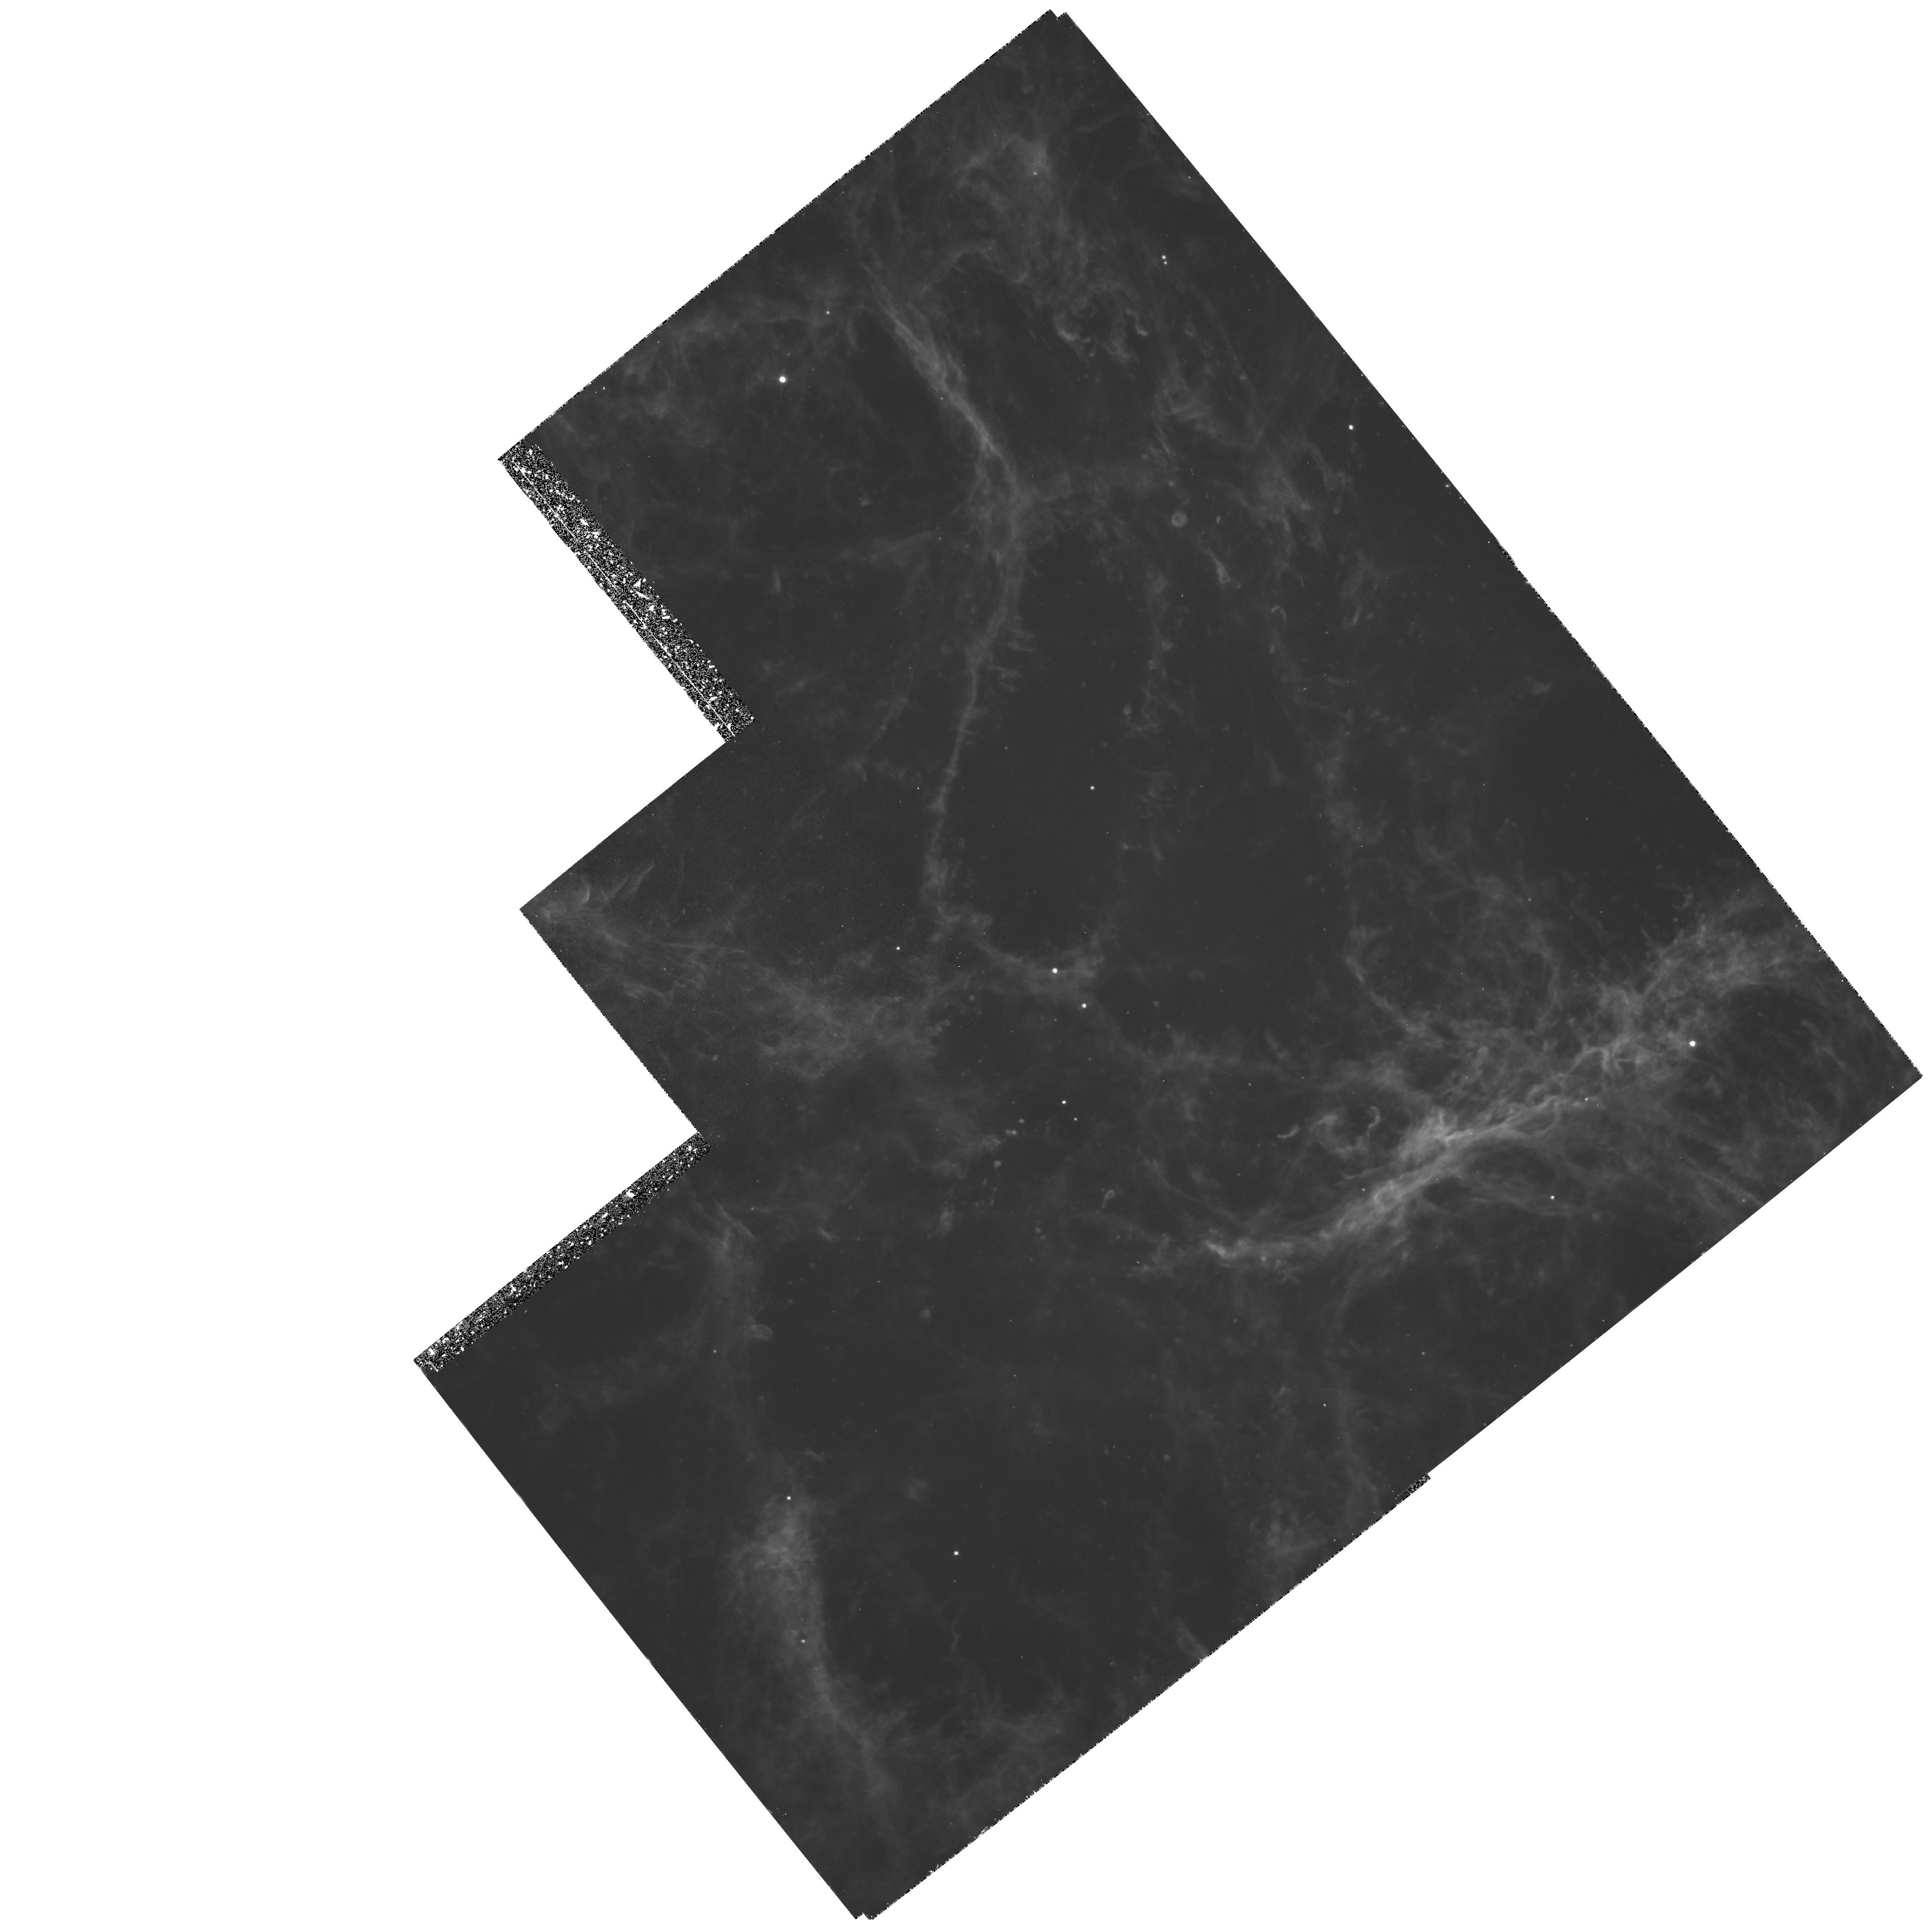
Target: NGC1952-BRTFIL
Instrument: WFPC2/PC
Filter: F502N
Exposure: 2.5 h
Observation ID: hst_5354_03_wfpc2_pc_f502n_u2bx03

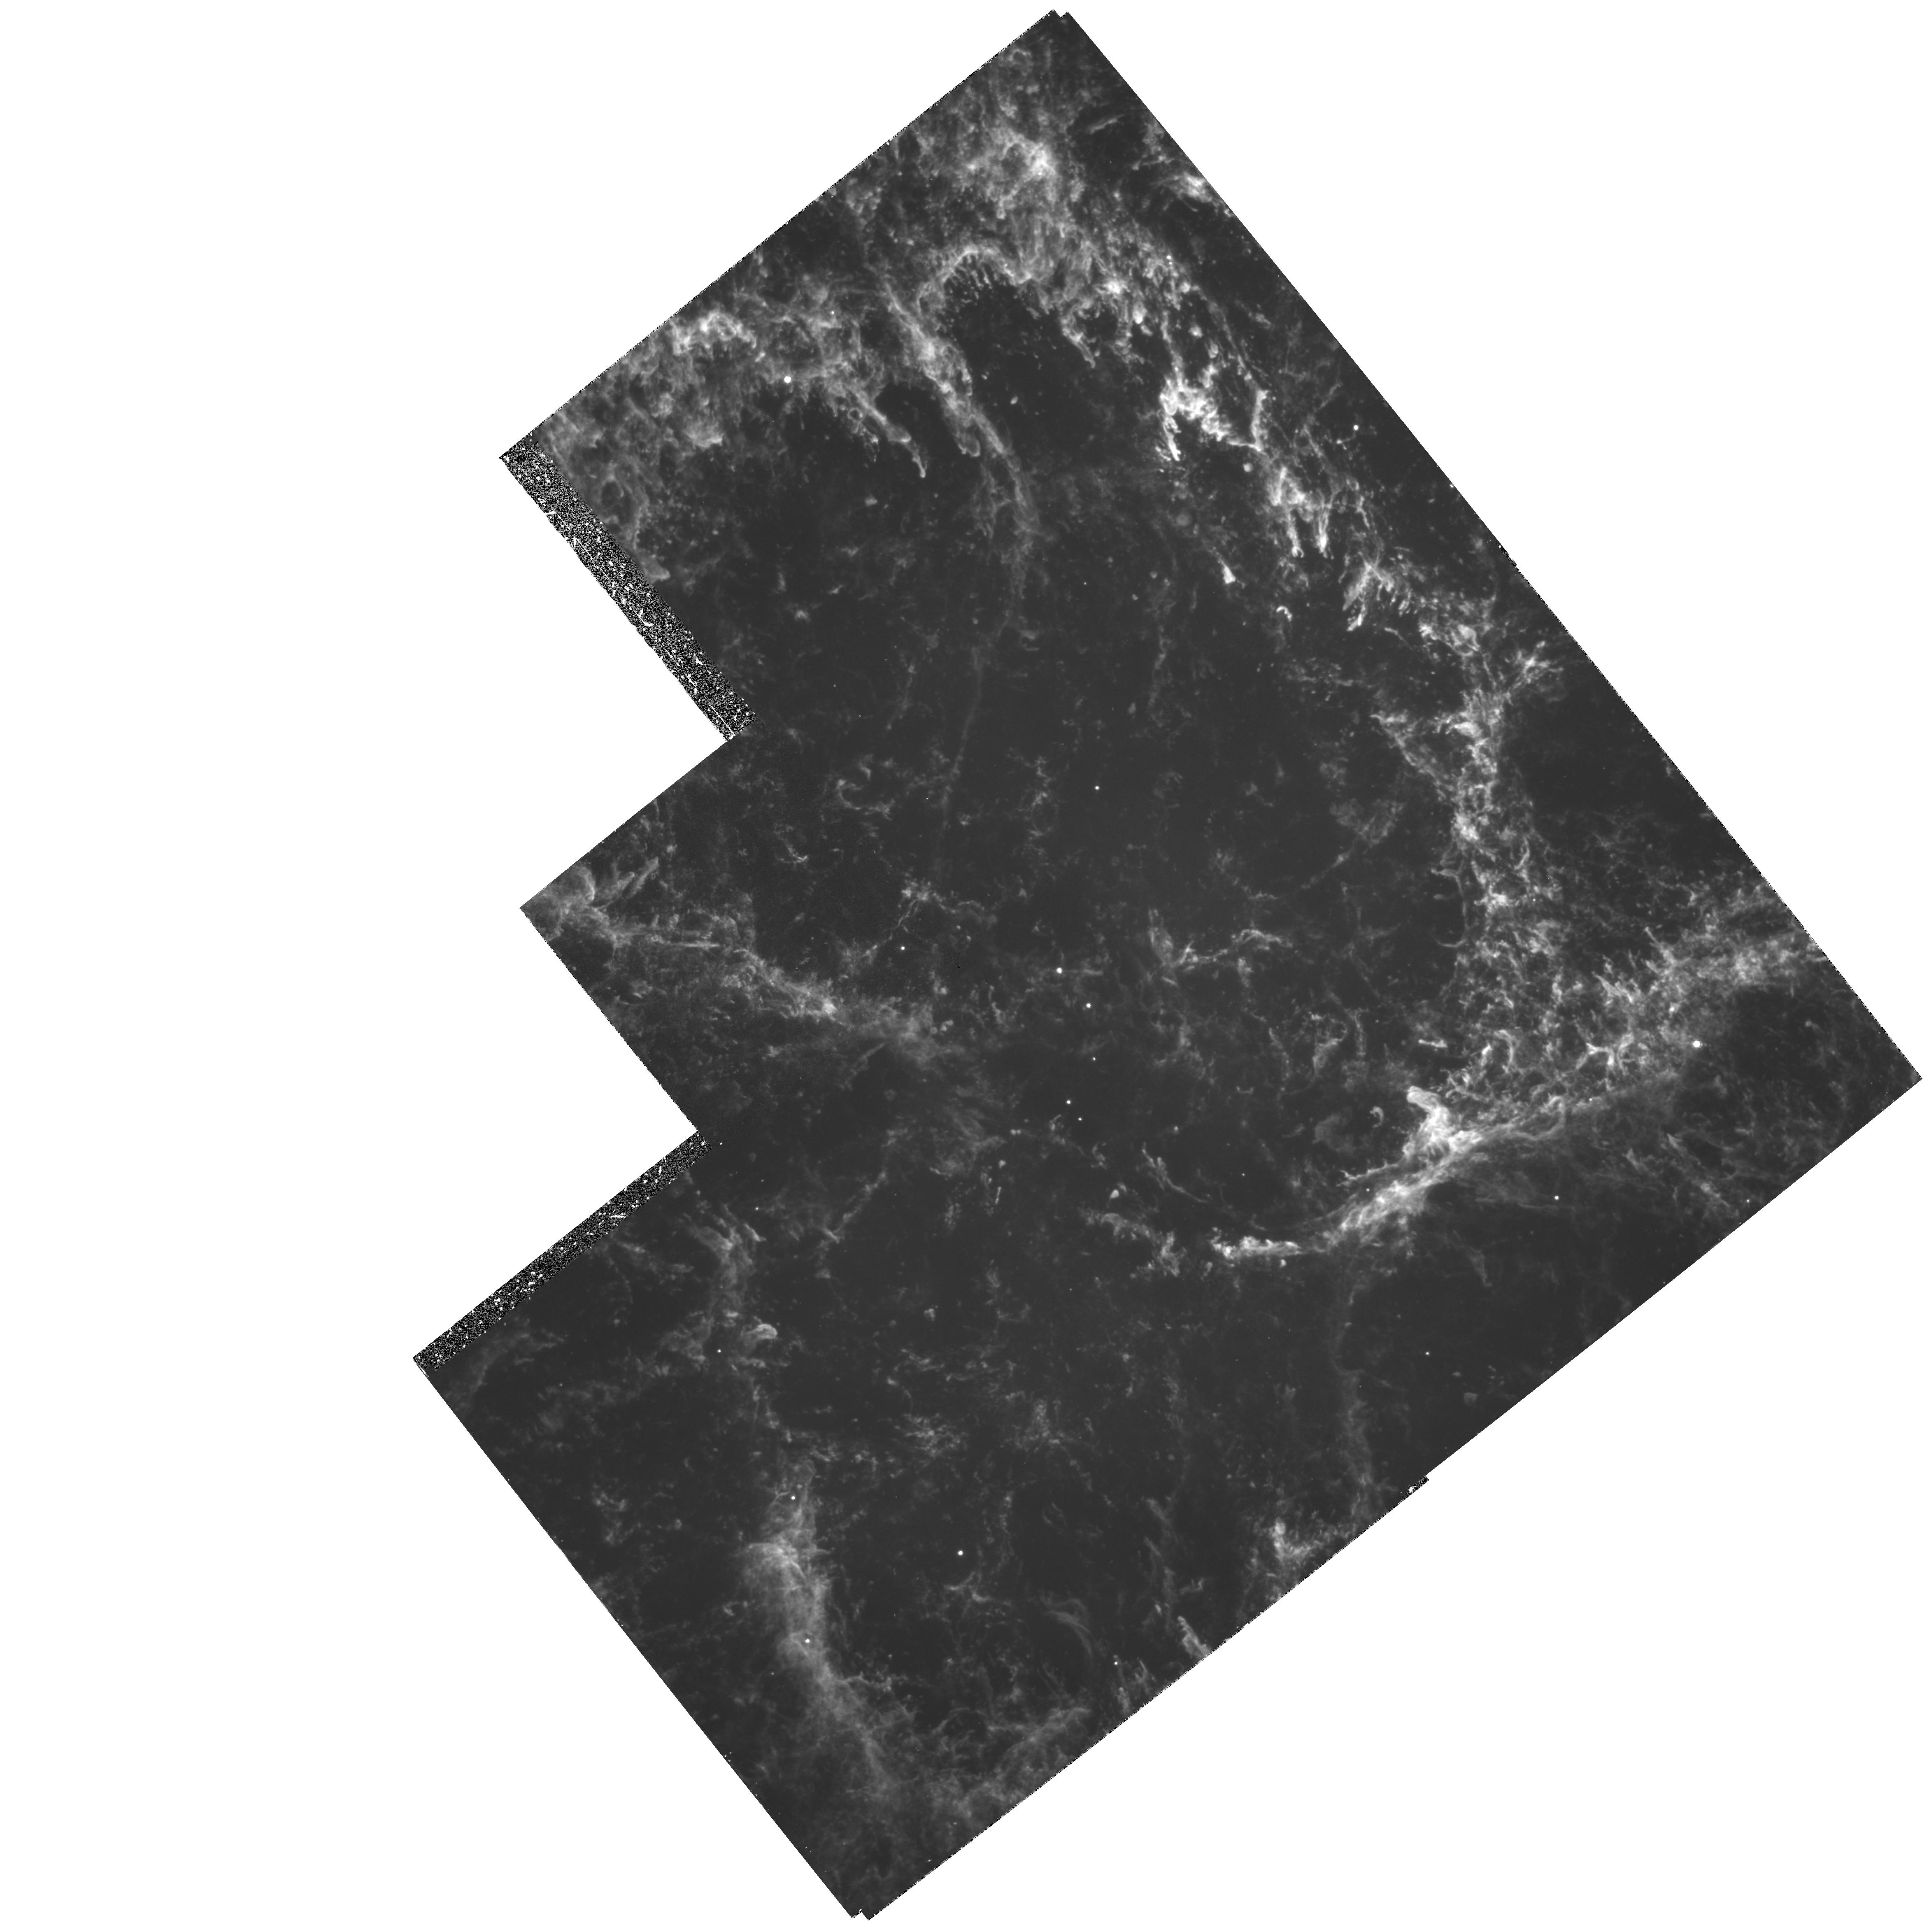
Target: NGC1952-BRTFIL
Instrument: WFPC2/PC
Filter: F656N
Exposure: 2.4 h
Observation ID: hst_5354_01_wfpc2_pc_f656n_u2bx01

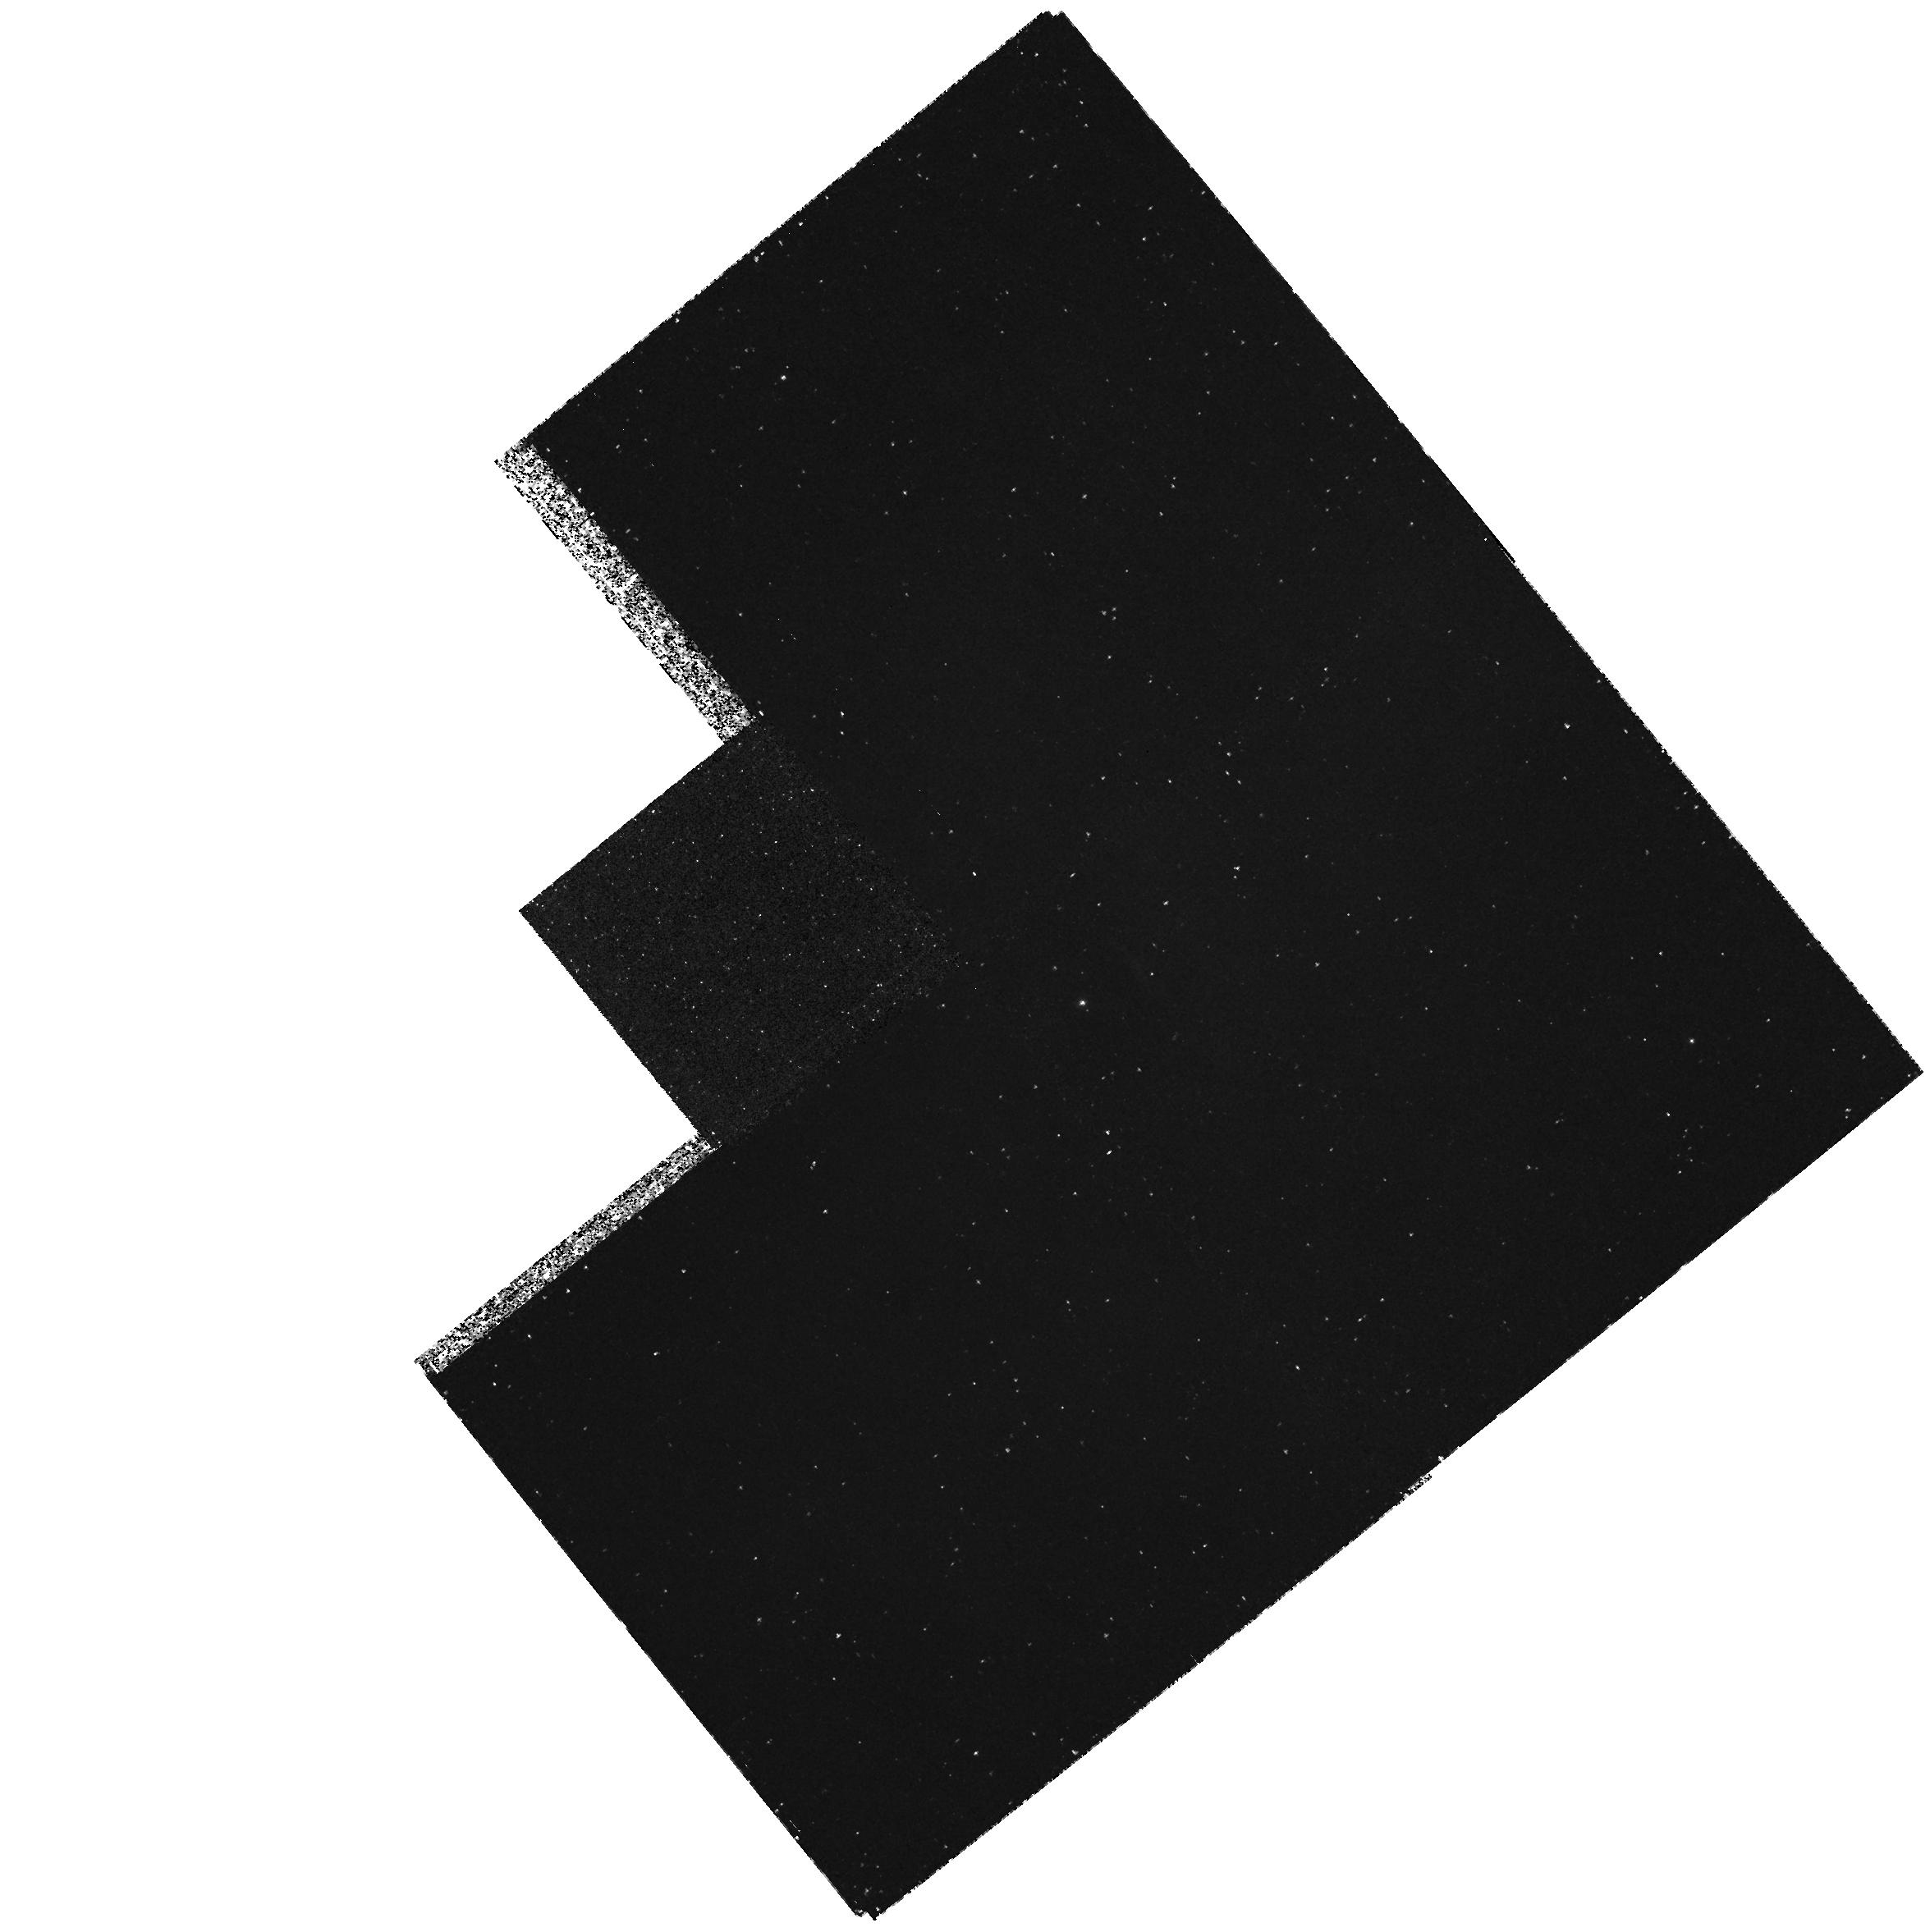
Target: NGC1952-BRTFIL
Instrument: WFPC2/PC
Filter: F170W
Exposure: 2.5 h
Observation ID: hst_5354_06_wfpc2_pc_f170w_u2bx06

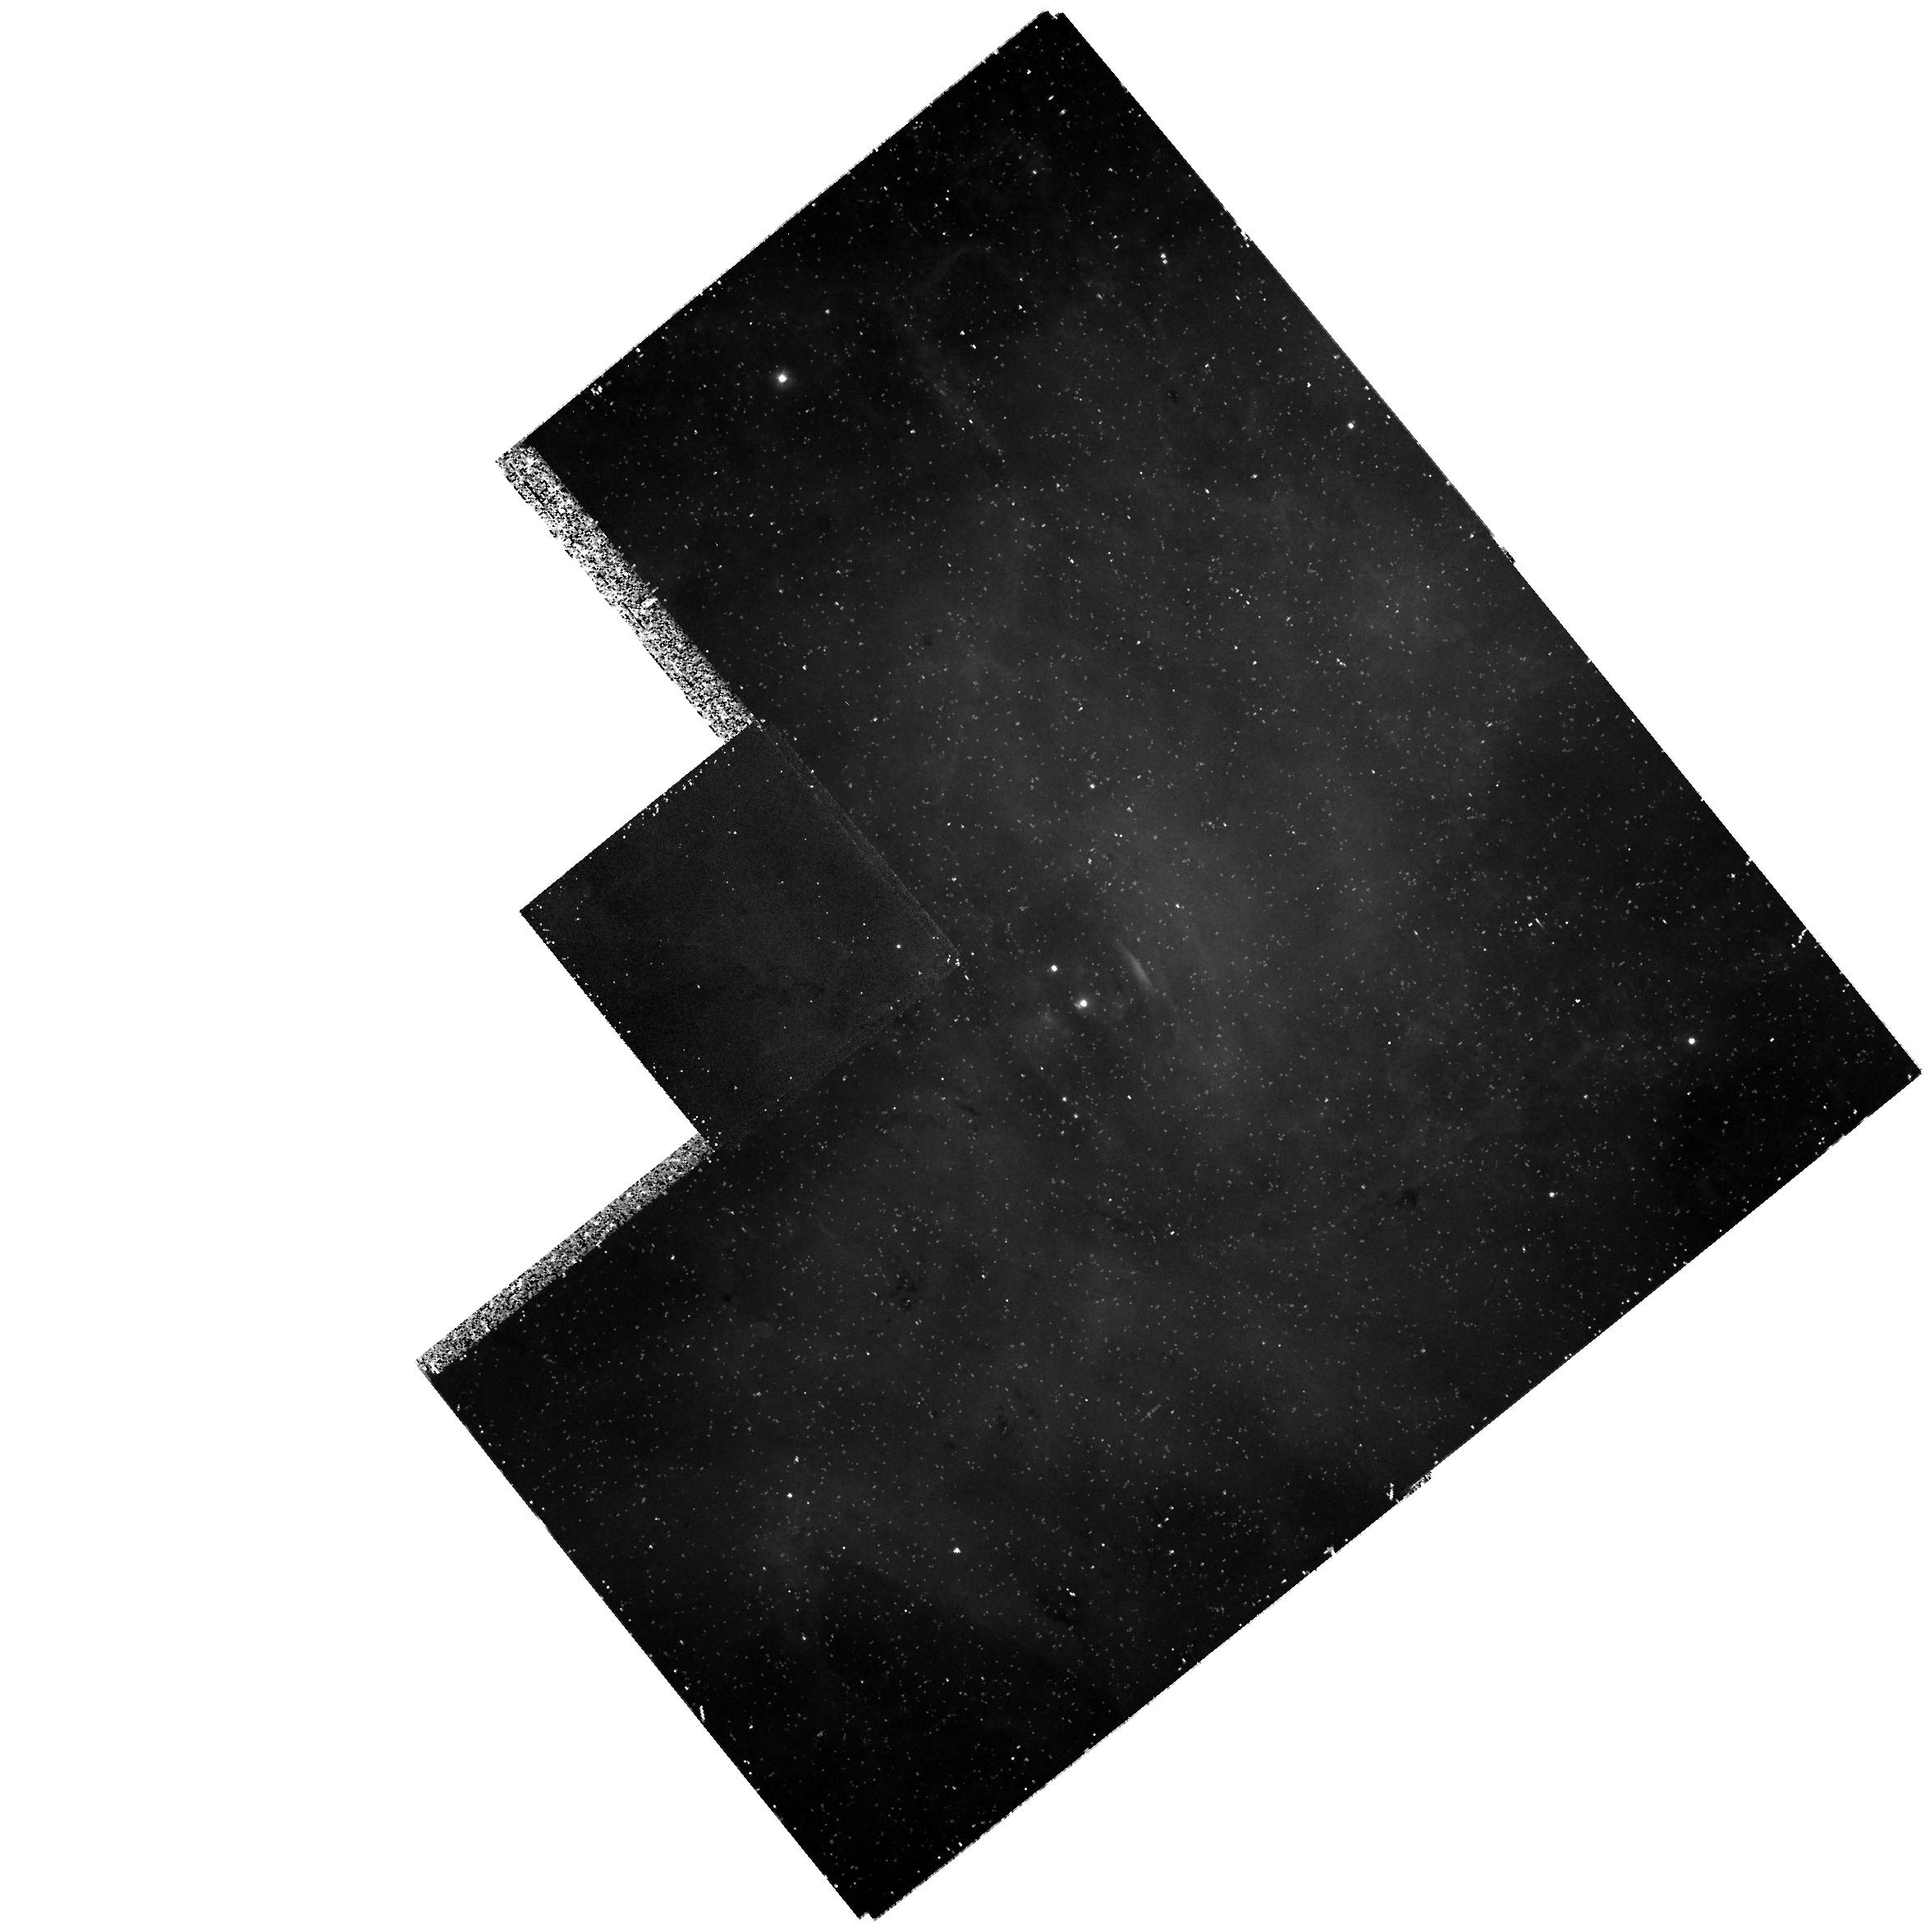
Target: NGC1952-BRTFIL
Instrument: WFPC2/PC
Filter: F300W
Exposure: 33 min
Observation ID: hst_5354_06_wfpc2_pc_f300w_u2bx06

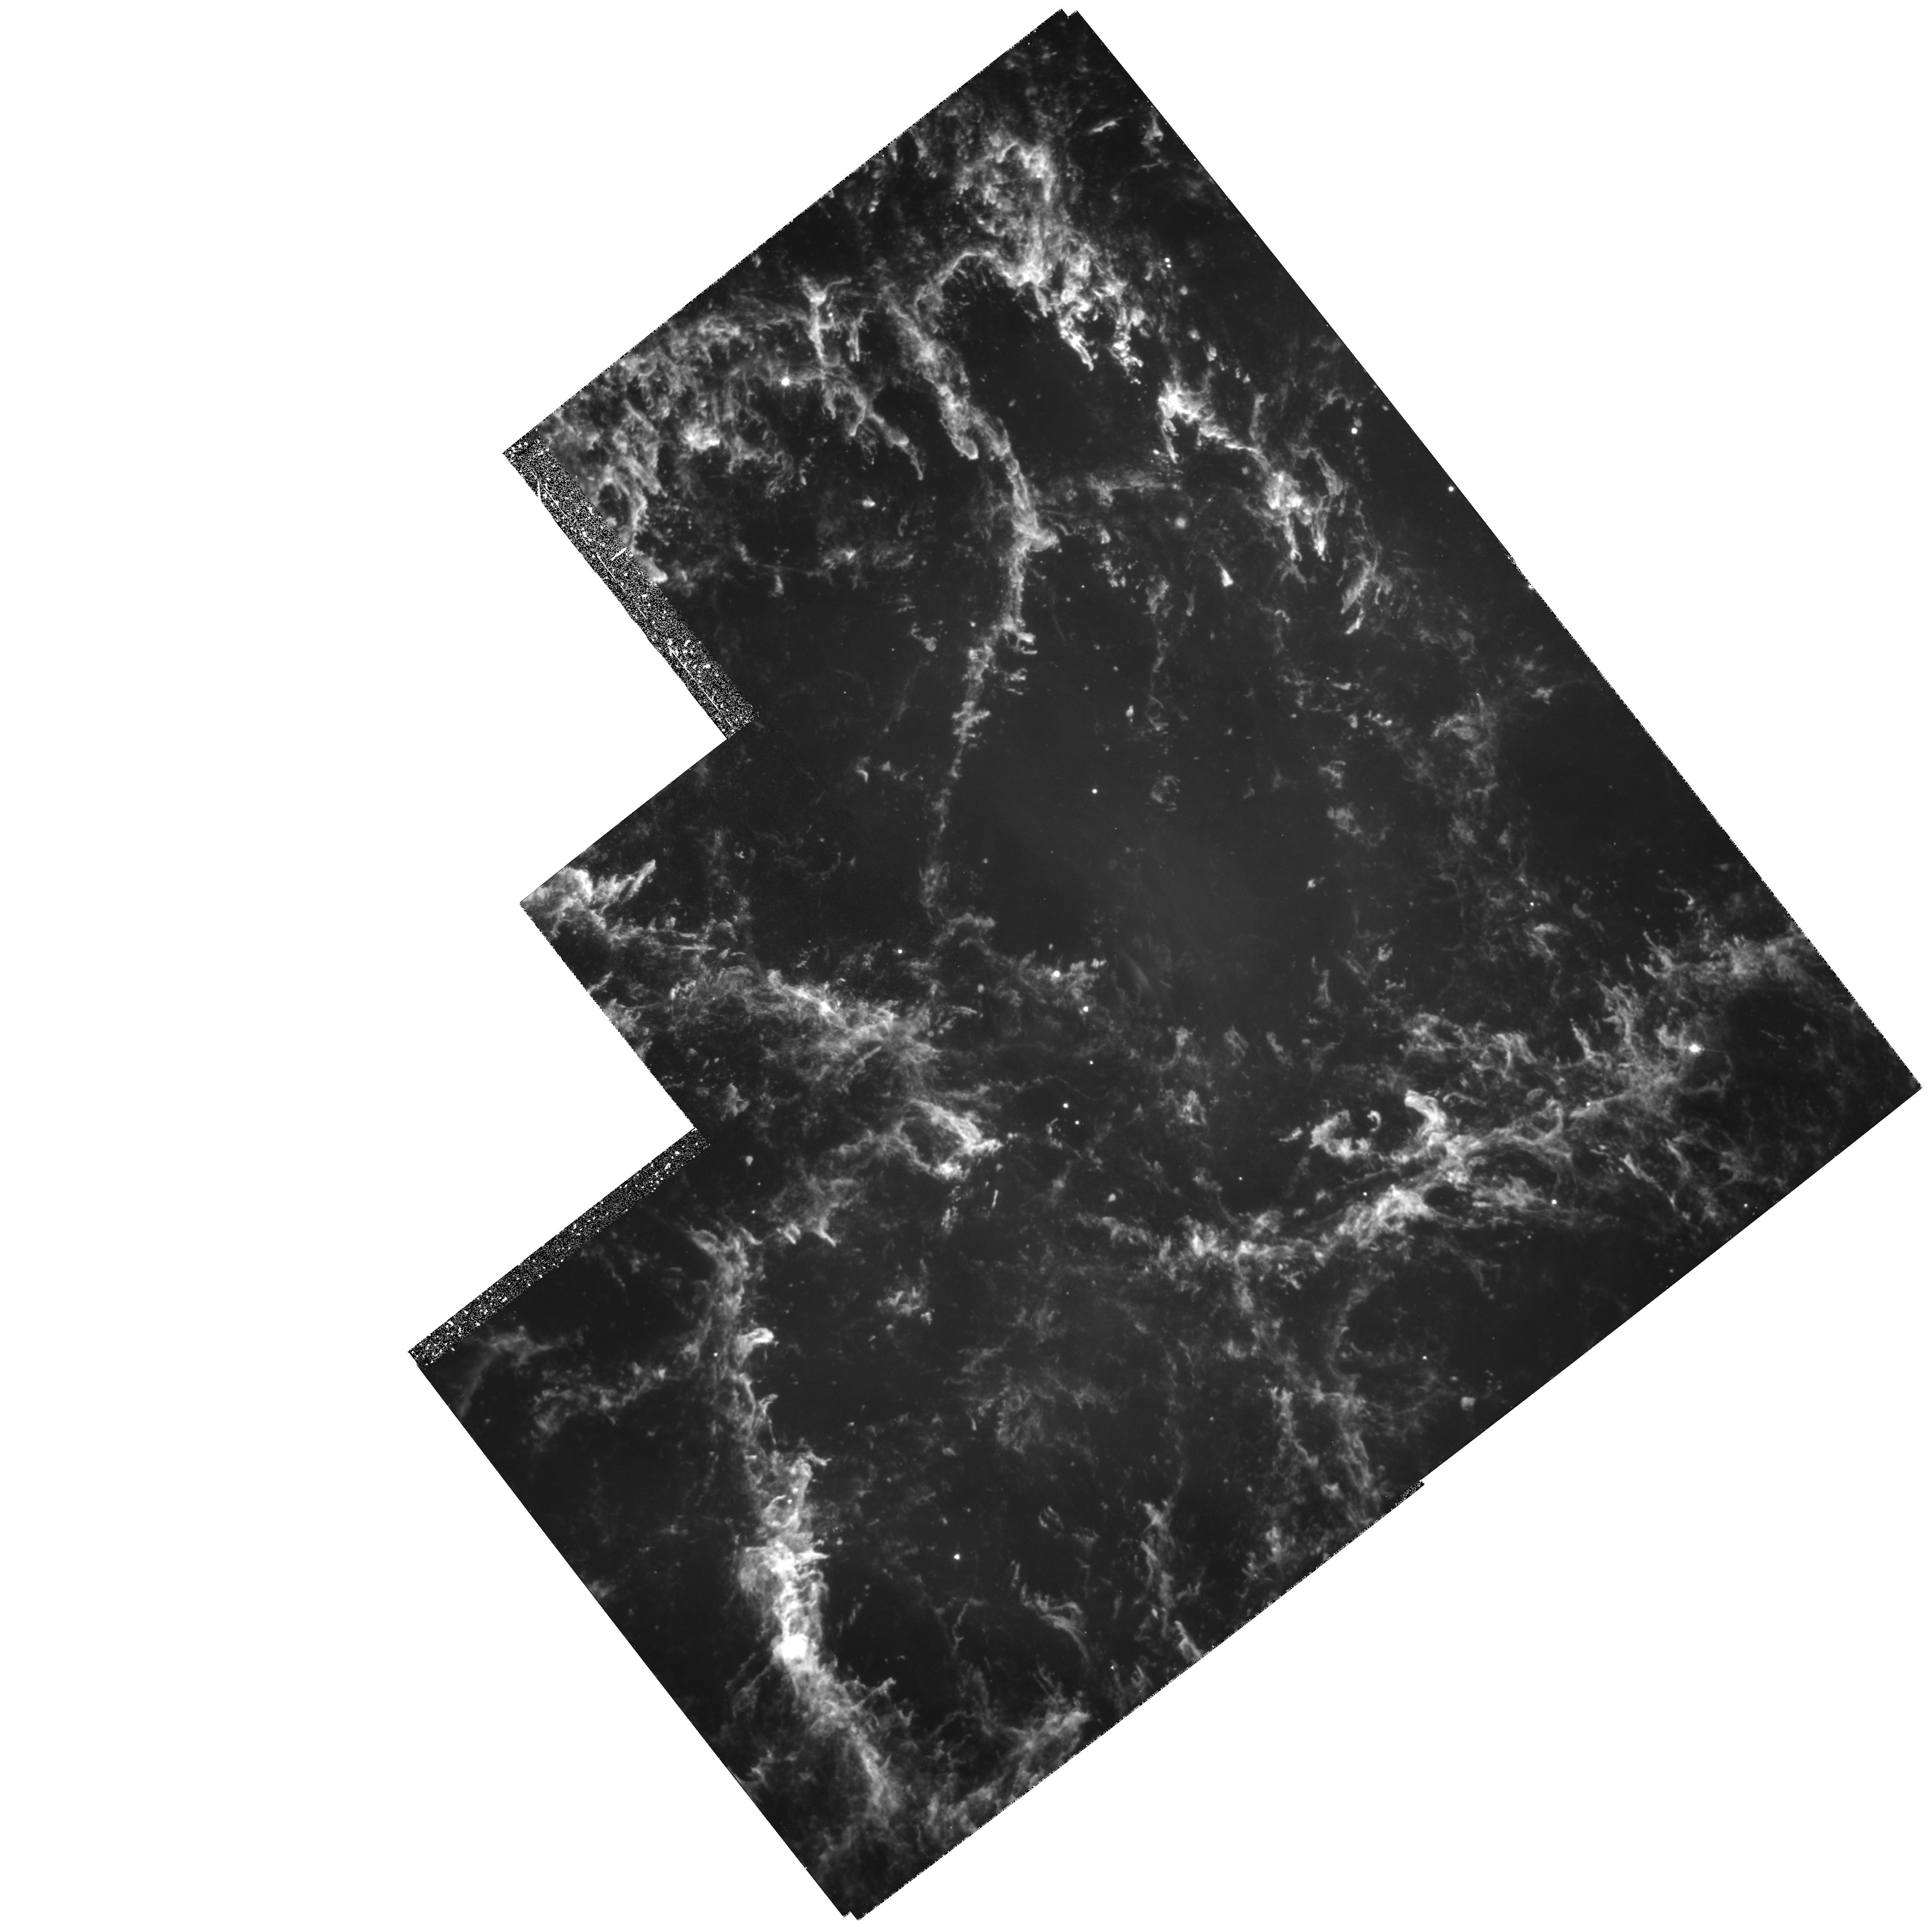
Target: NGC1952-BRTFIL
Instrument: WFPC2/PC
Filter: F673N
Exposure: 2.5 h
Observation ID: hst_5354_04_wfpc2_pc_f673n_u2bx04

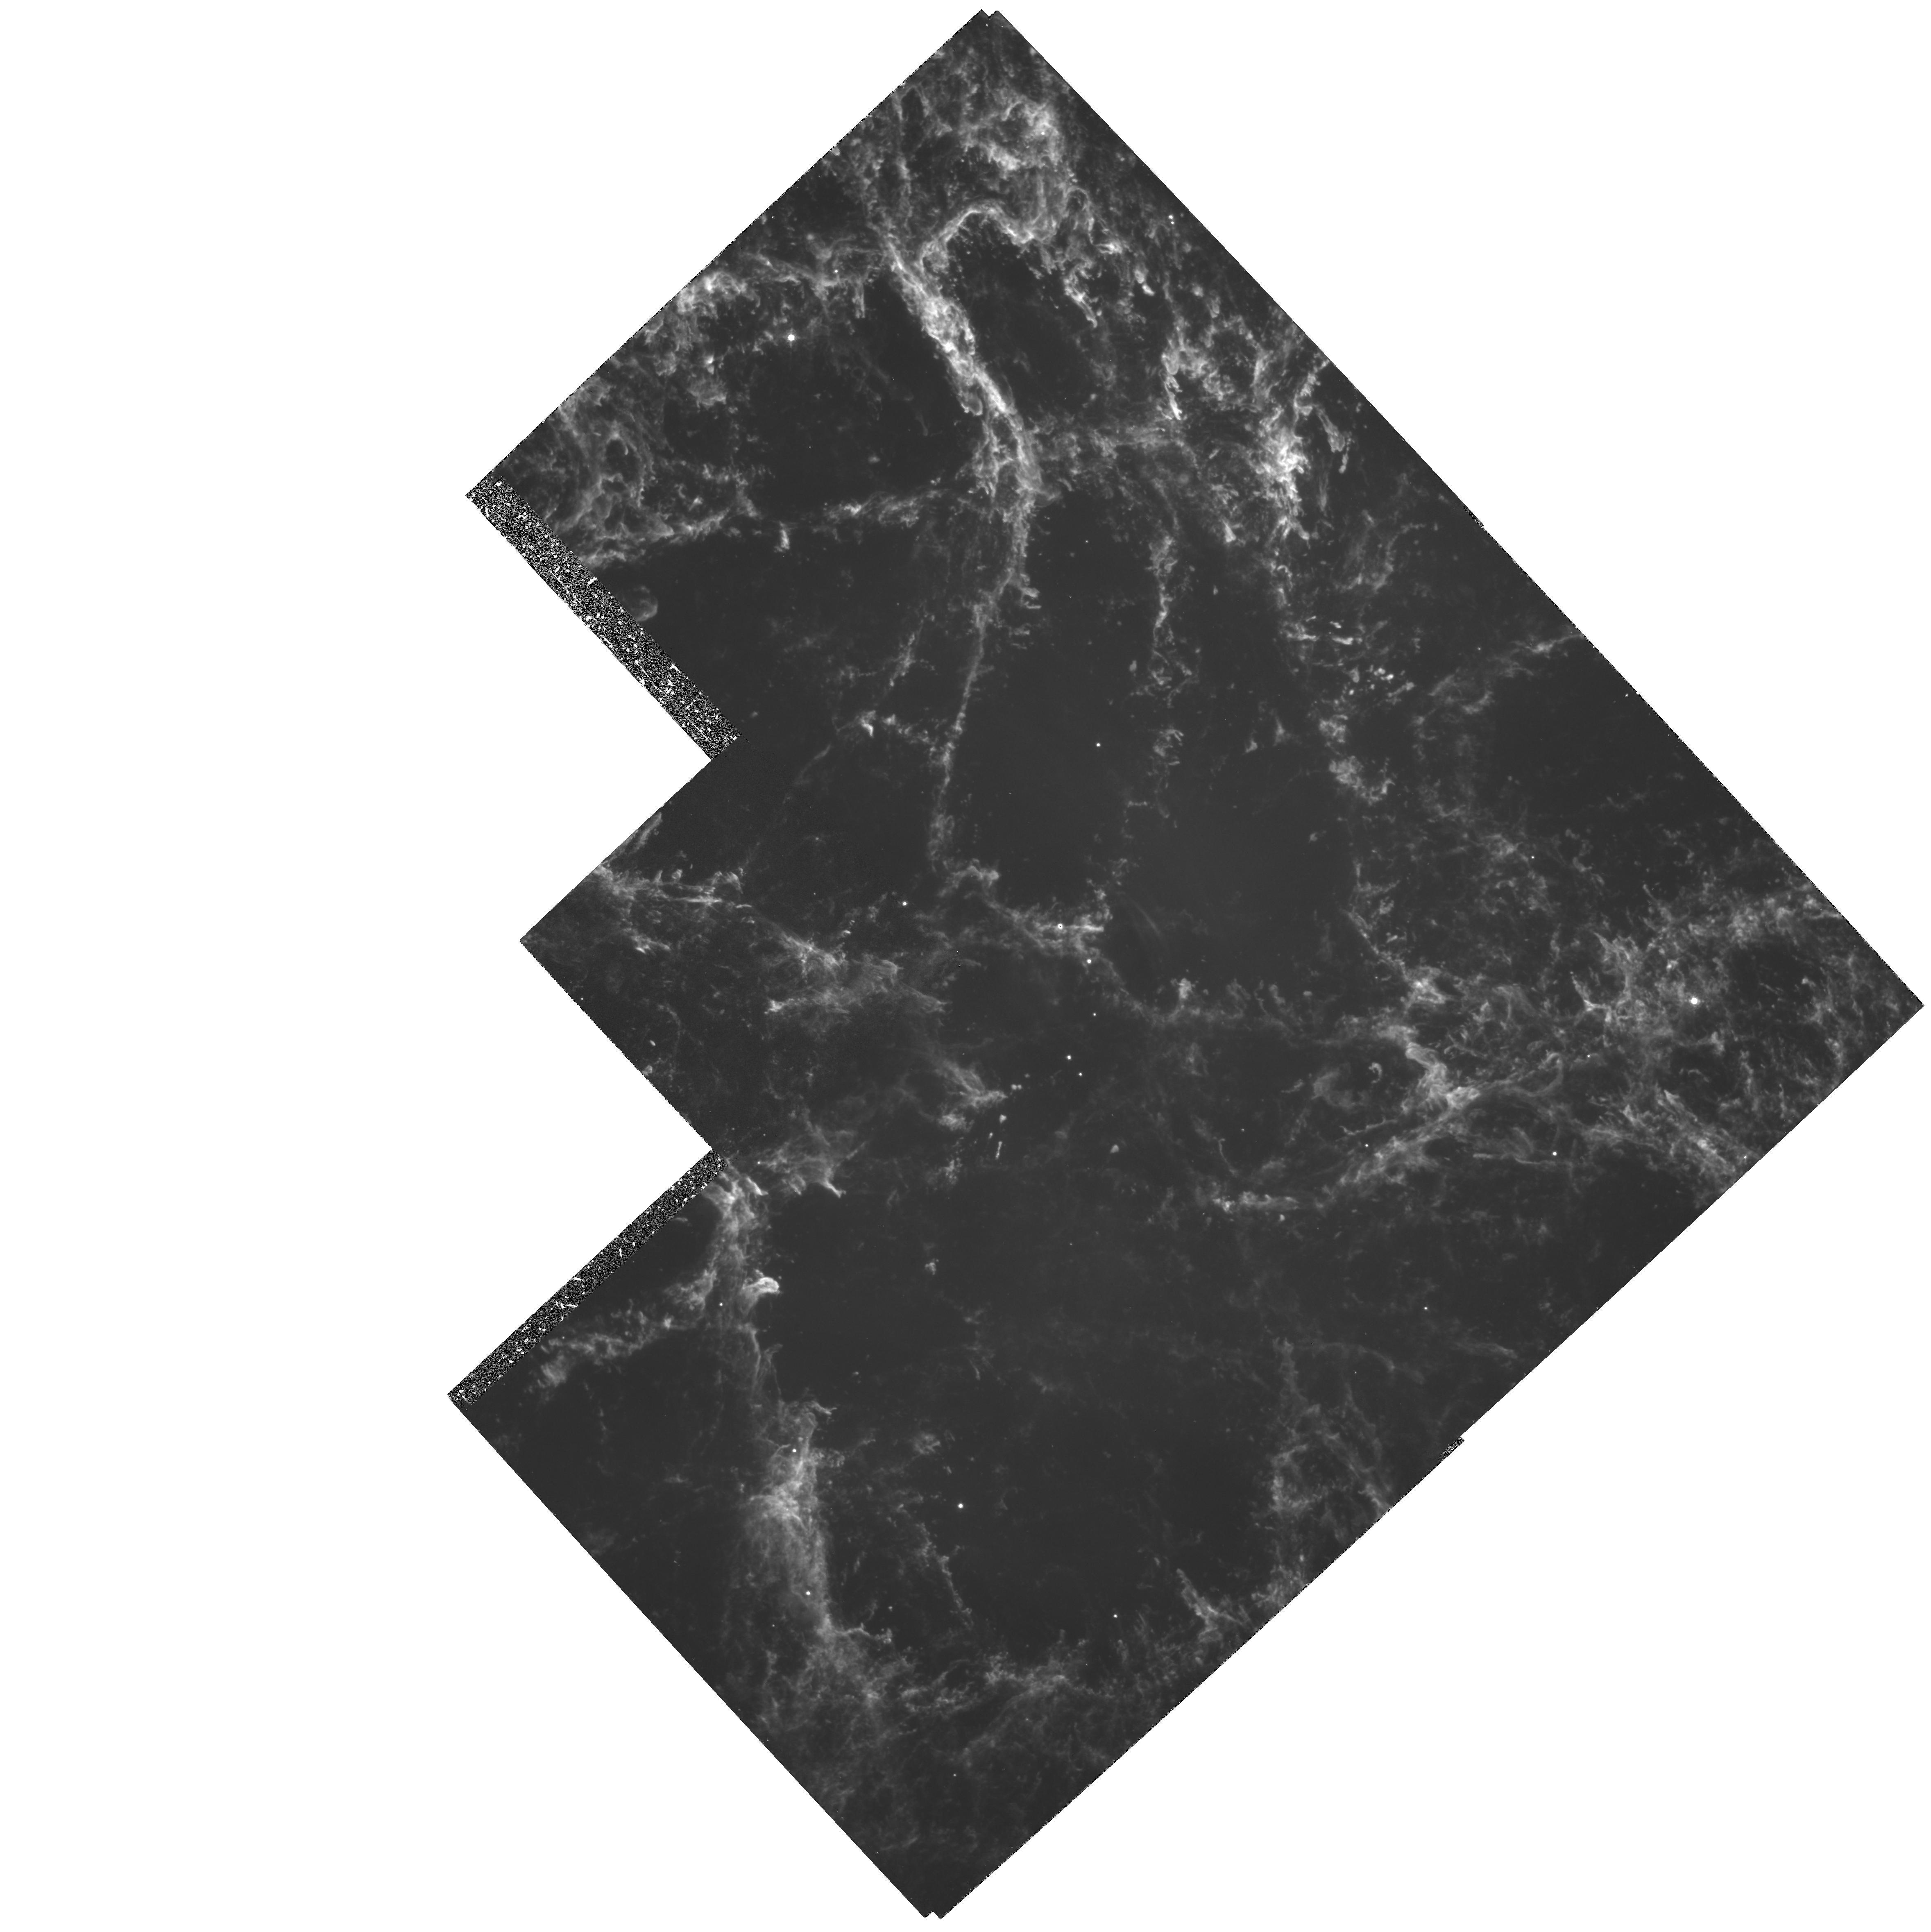
Target: NGC1952-BRTFIL
Instrument: WFPC2/PC
Filter: F658N
Exposure: 2.5 h
Observation ID: hst_5354_02_wfpc2_pc_f658n_u2bx02

IMAGING IN THE CRAB NEBULA (PI: Davidson, Kris)

We propose to obtain two types of WFPC2 images of selected bright filaments in the Crab Nebula. High-spatial-resolution images of the brightest visual-wavelength emission lines will provide density profiles across gas condensations, to improve ionization models that are used to study chemical composition in this very important SNR. (The same images are also useful for some other problems.) Low-spatial-resolution images of UV emission lines will be used to discover whether any UV-bright spots exist in the Crab Nebula, possibly caused by additional heating mechanisms or other circumstances. The proposed images will be used in conjunction with Cycle 3 FOS results and continuing ground-based observations and ionization/abundance calculations. The observations proposed here are essentially similar to those in GO 2340, a Cycle 1 project that was never done, partly because of the HST's optical defect.